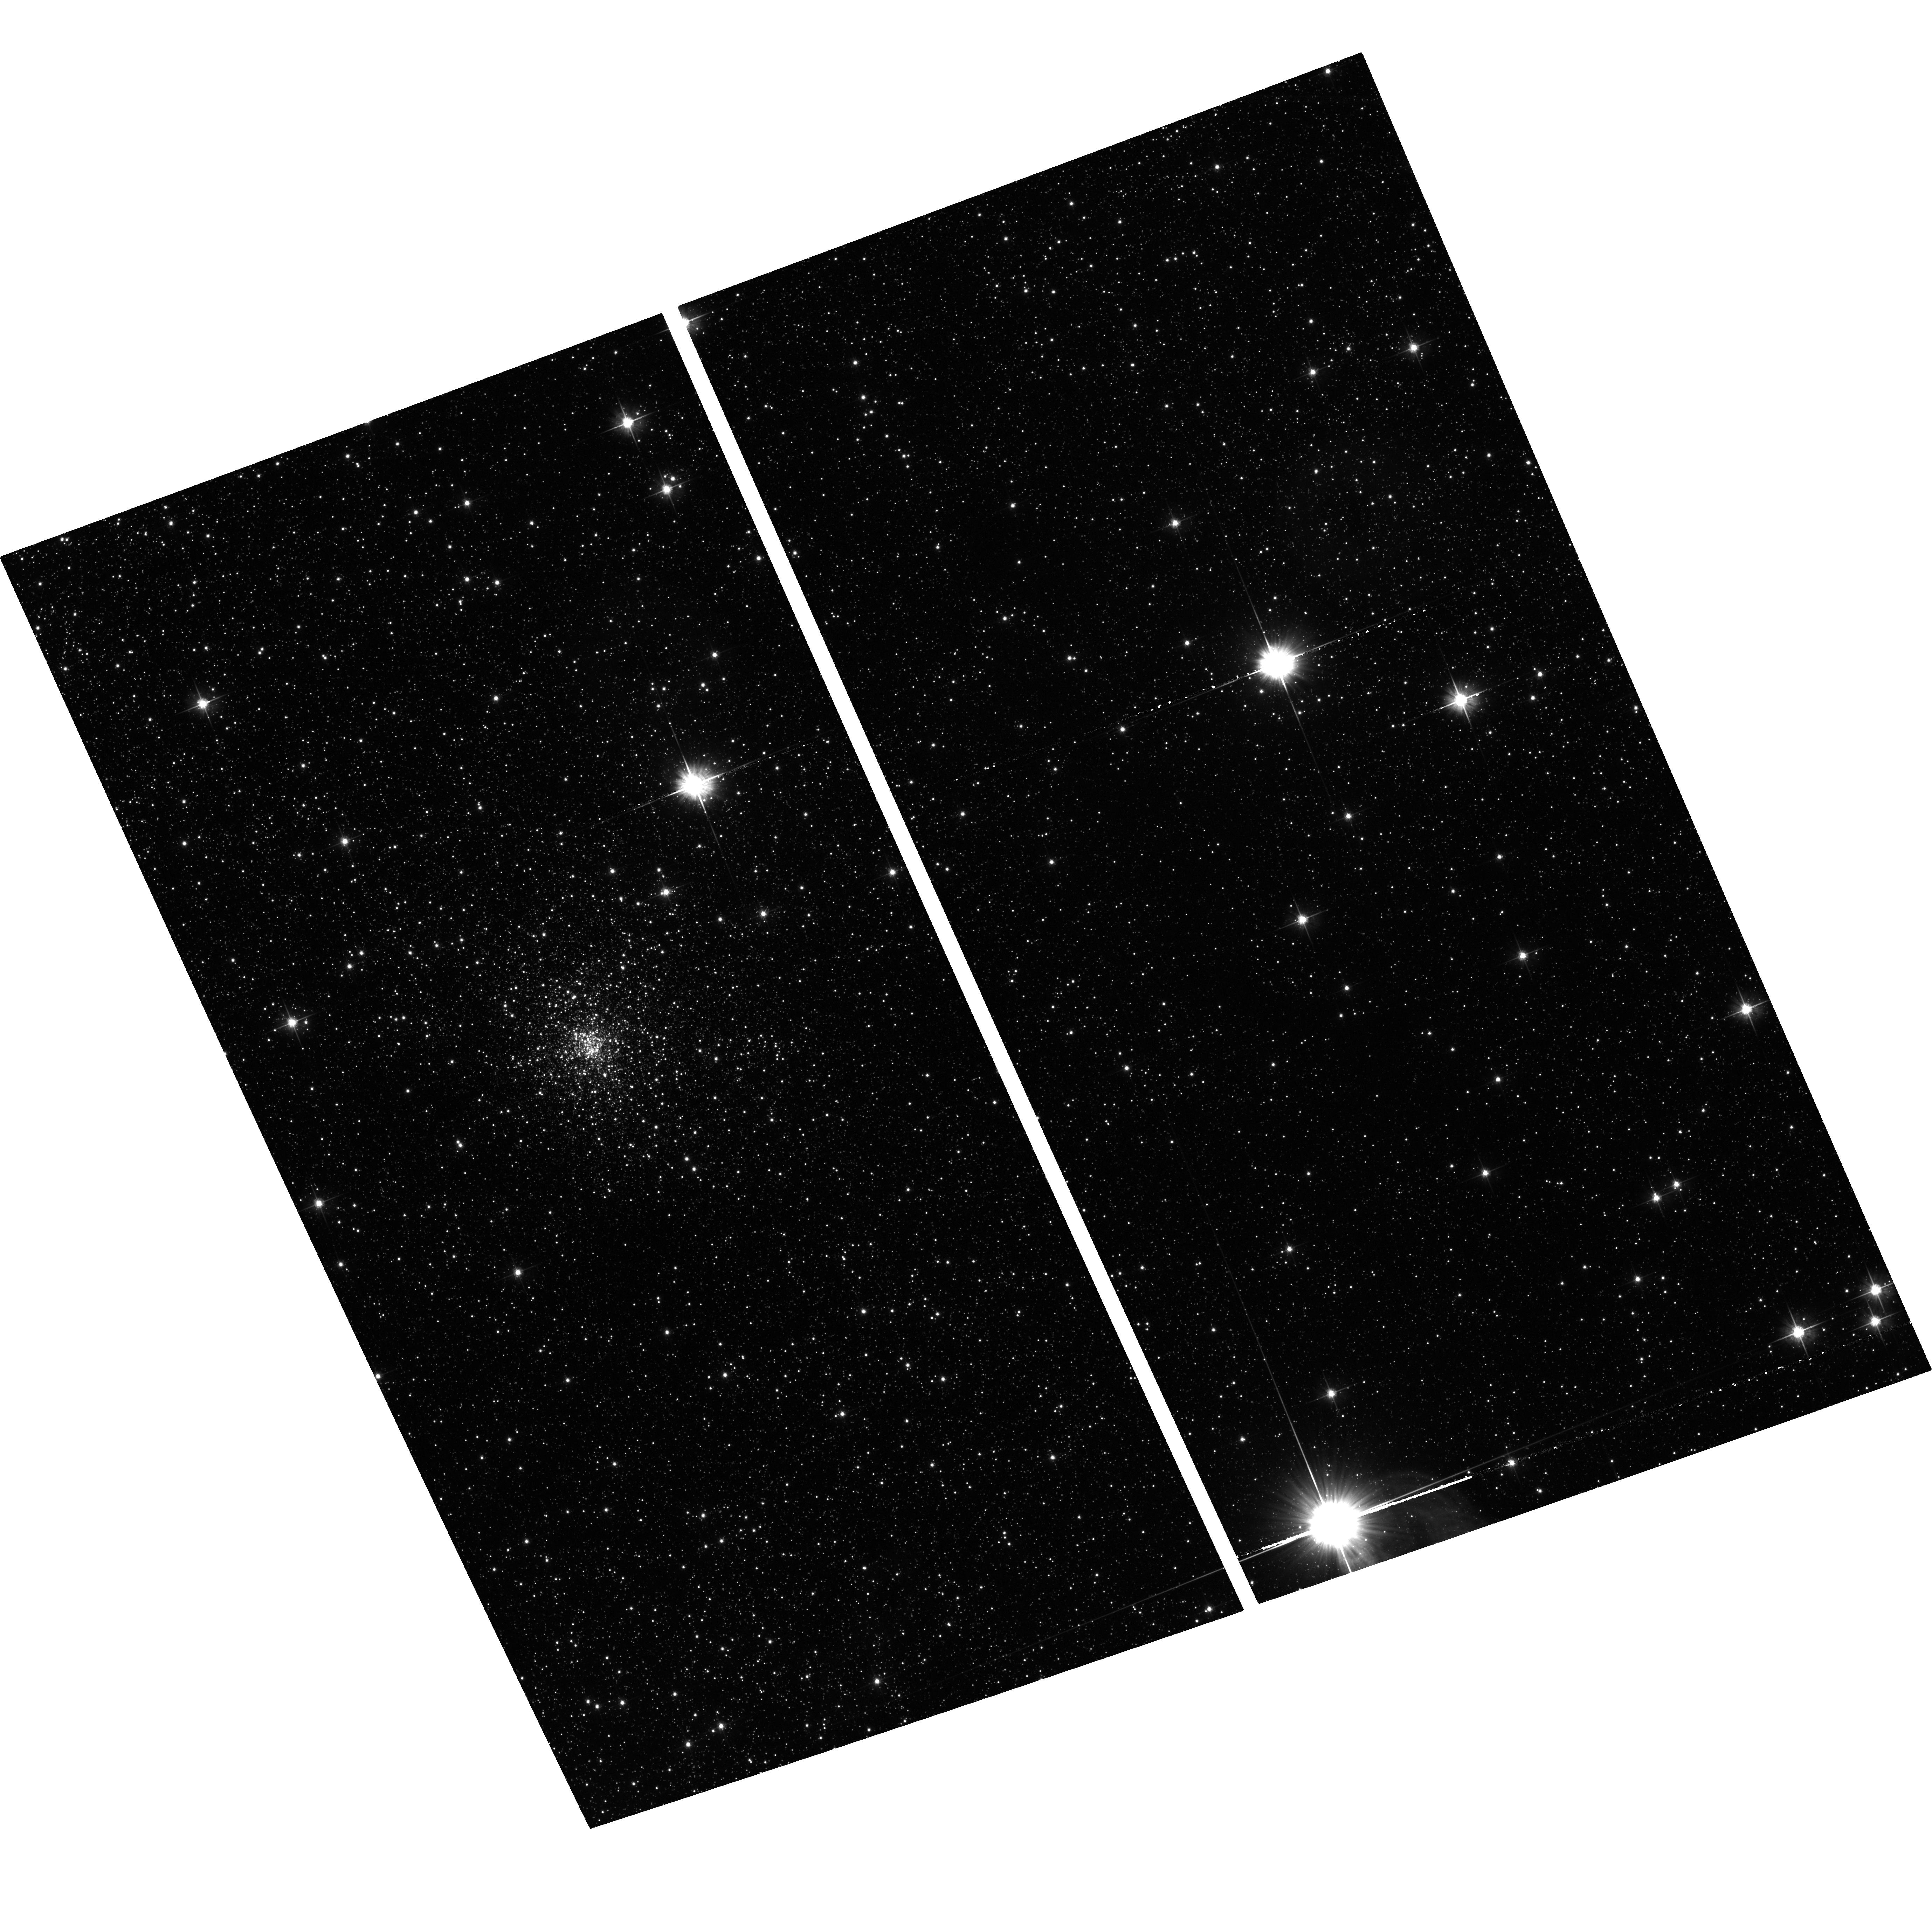
Target: TERZAN6-TRANSIENT
Instrument: ACS/WFC
Filter: F606W
Exposure: 32 min
Observation ID: hst_16420_01_acs_wfc_f606w_jeh601

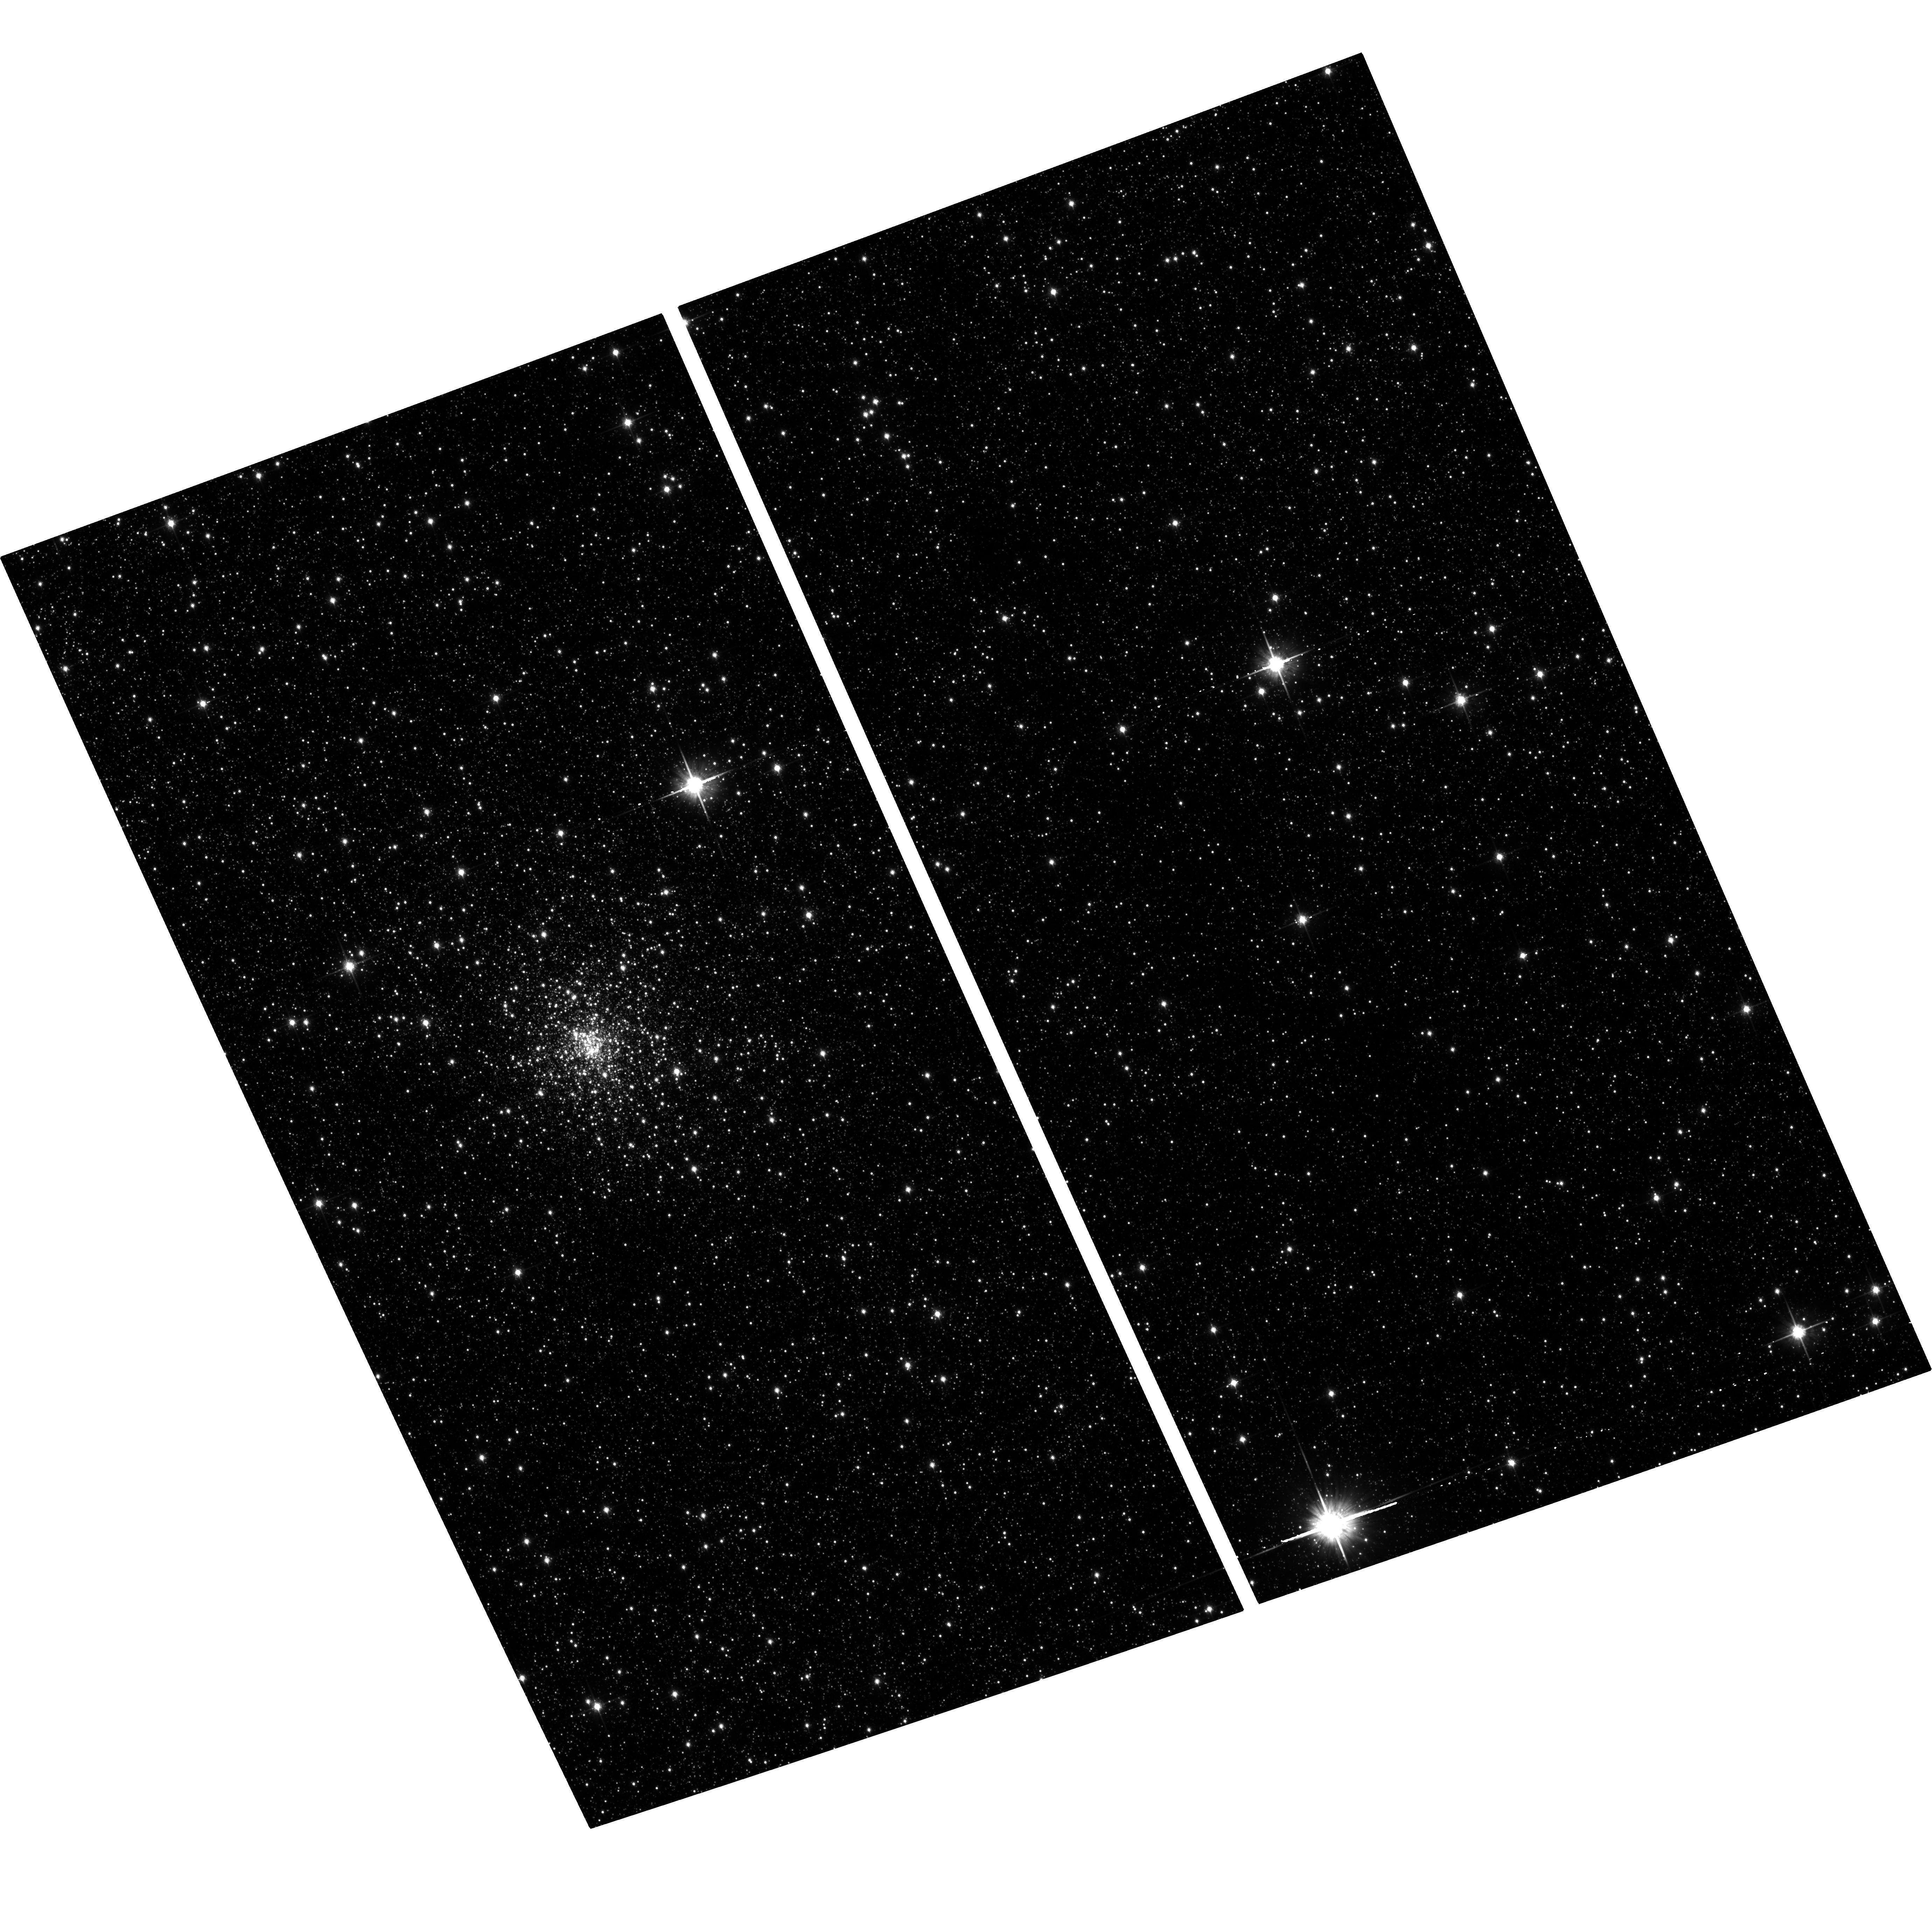
Target: TERZAN6-TRANSIENT
Instrument: ACS/WFC
Filter: F814W
Exposure: 32 min
Observation ID: hst_16420_01_acs_wfc_f814w_jeh601

Transient LMXBs in Globular Clusters (PI: Homan, Jeroen)

Since the discovery of globular cluster LMXBs in the 1970s, it was long assumed there was only one luminous LMXB per cluster. Deep Chandra observations of globular clusters have revealed that they contain numerous quiescent LMXB systems, any of which could go into outburst. Our past Chandra programs have shown that globular clusters can indeed harbor multiple transients and that more quiescent LMXBs are hiding under the sensitivity limits of even relatively deep Chandra exposures. Here we propose to continue our Chandra program to precisely localize new transients in globular clusters, with the aim of gaining better insight into globular cluster LMXB populations. As part of this effort we further request HST observations to identify the optical counterparts of these transients.